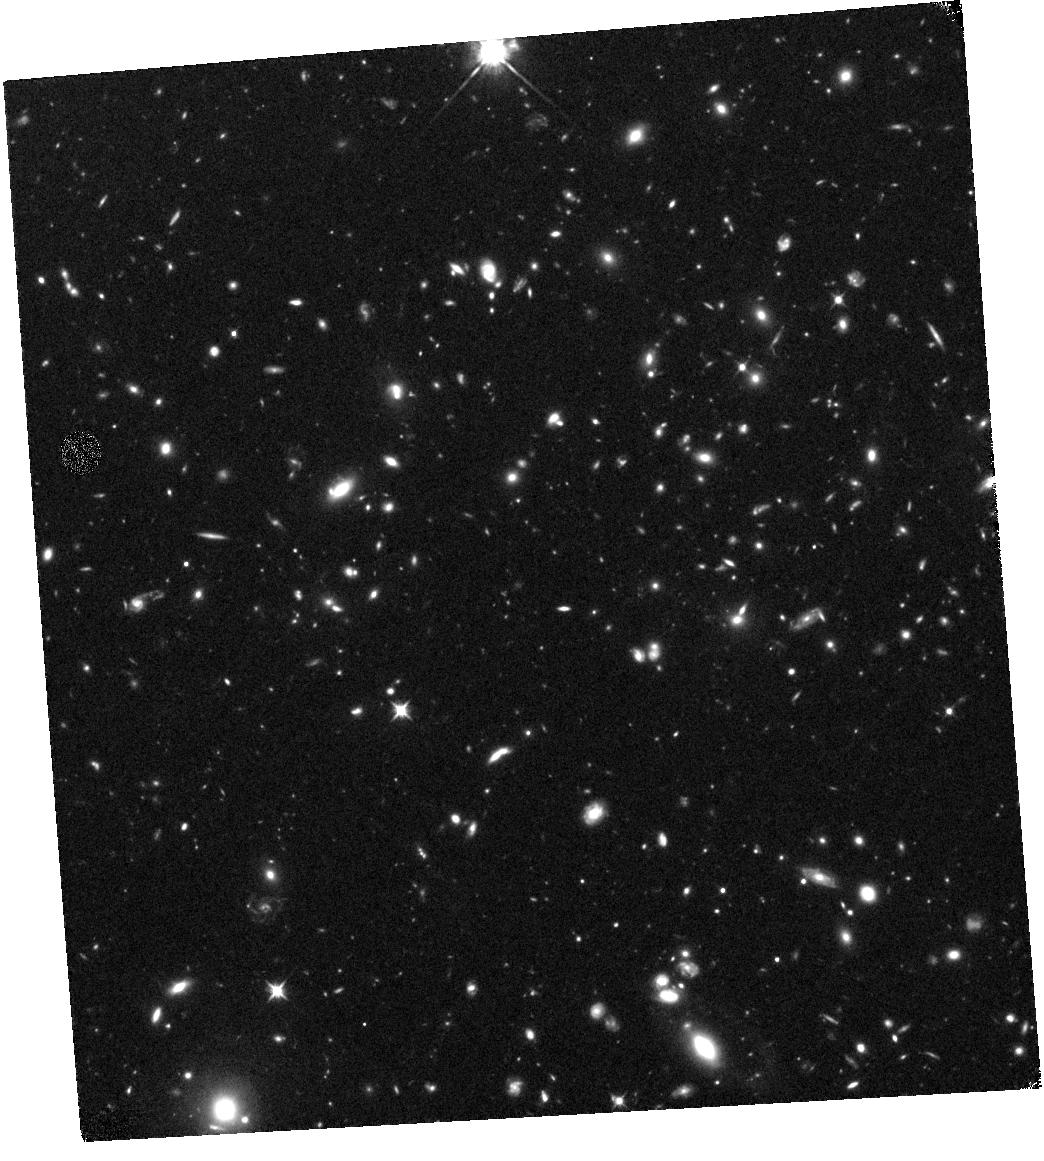
Target: RCS234526-3632.6. Instrument: WFC3/IR. Filter: F105W. Exposure: 1.1 h. Observation ID: hst_13687_01_wfc3_ir_f105w_icmj01

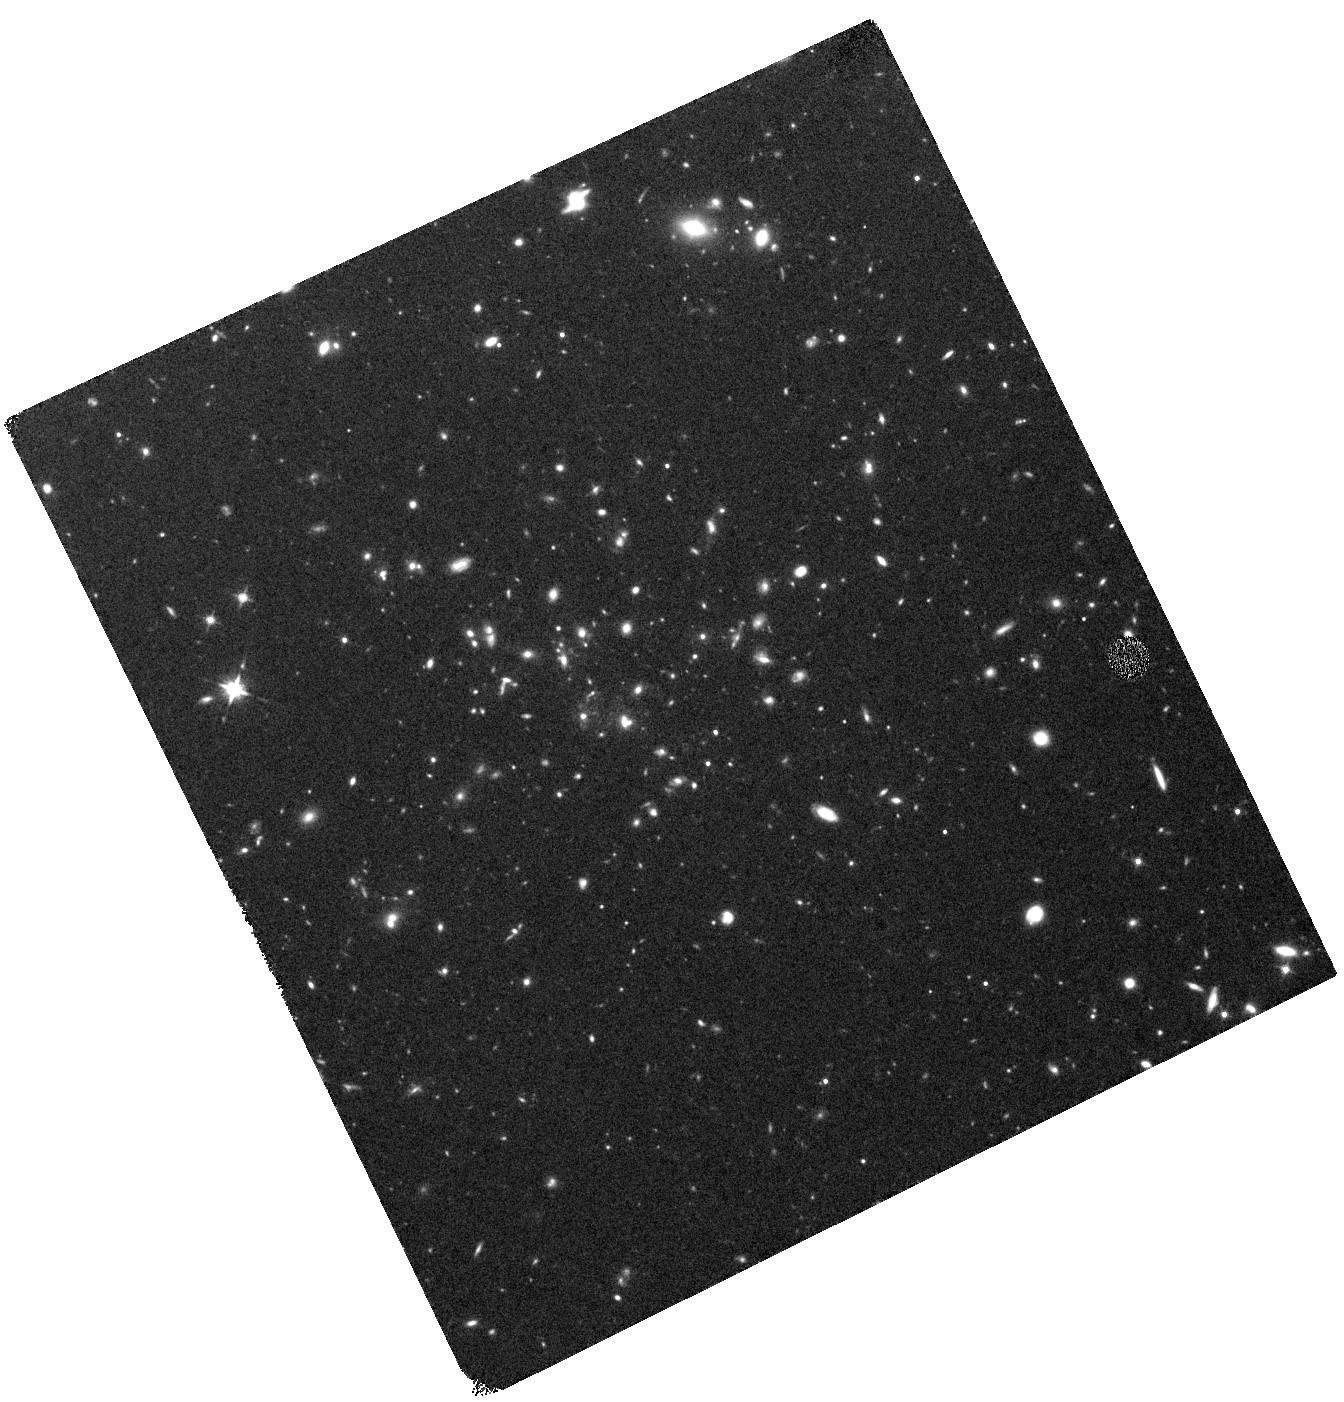
Target: XMMXCSJ2215.9-1738. Instrument: WFC3/IR. Filter: F125W. Exposure: 44 min. Observation ID: hst_13687_02_wfc3_ir_f125w_icmj02

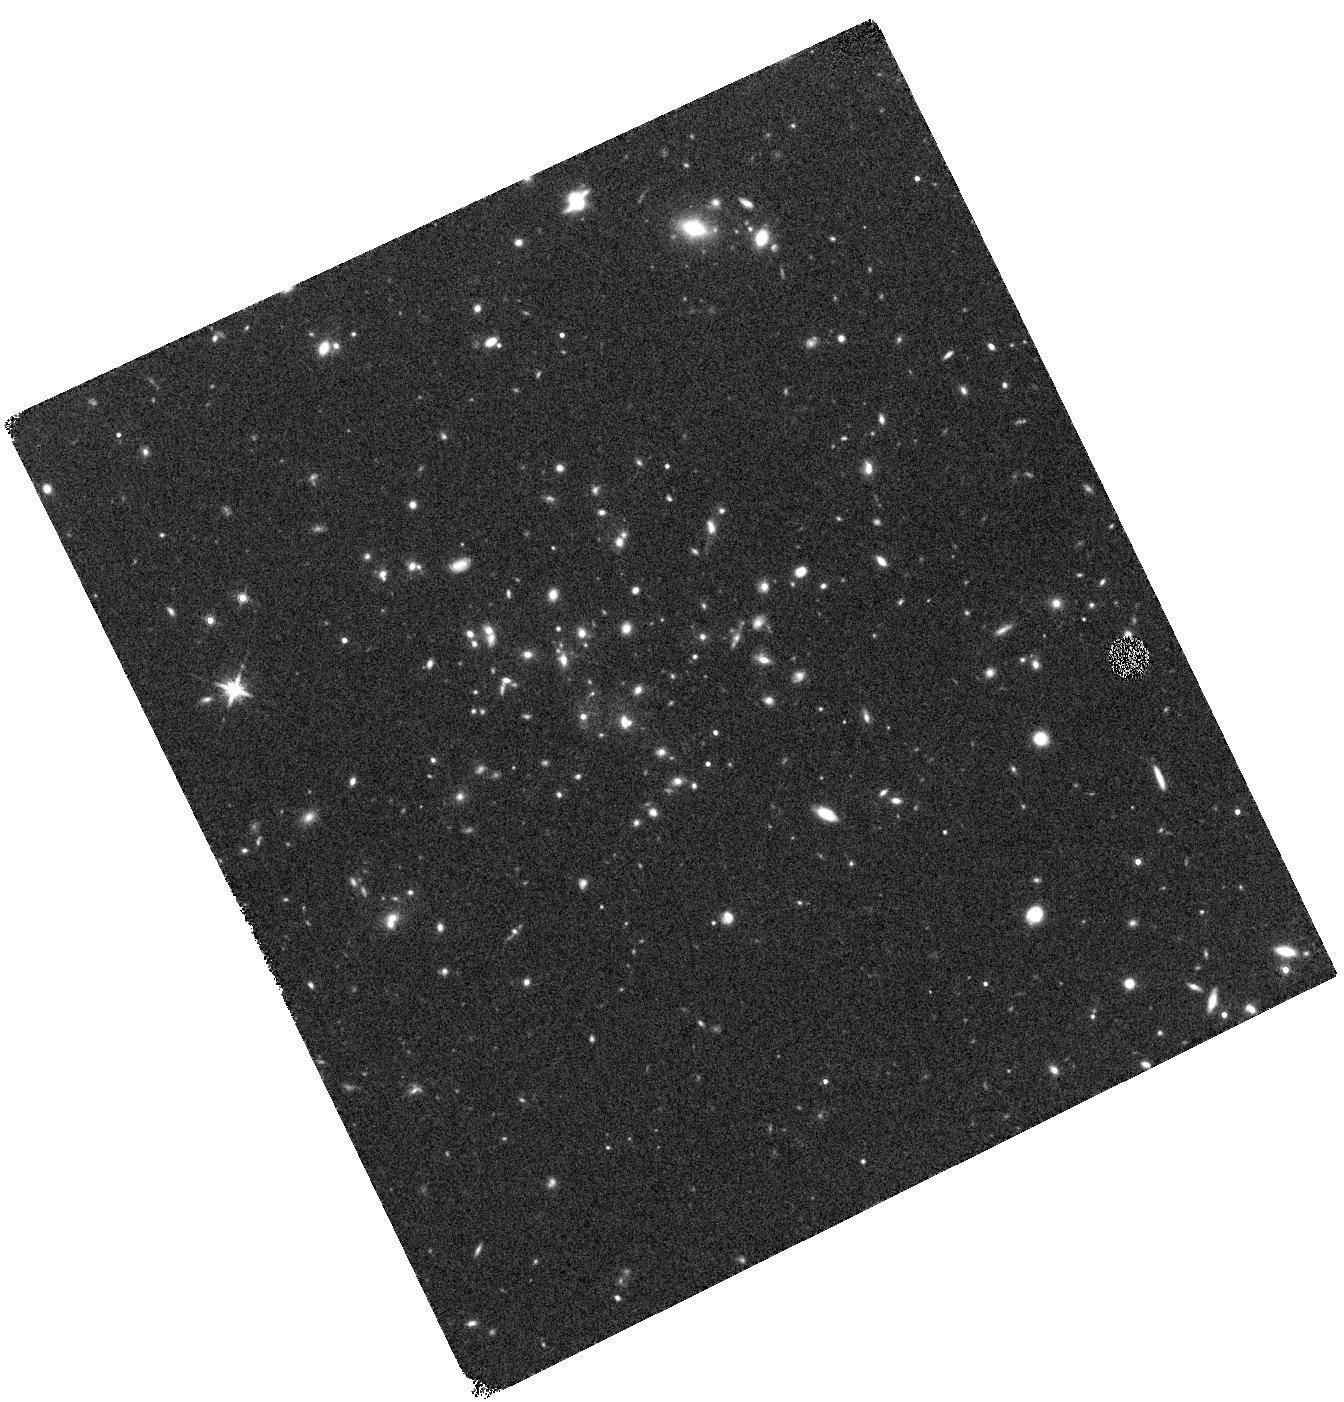
Target: XMMXCSJ2215.9-1738. Instrument: WFC3/IR. Filter: F160W. Exposure: 22 min. Observation ID: hst_13687_02_wfc3_ir_f160w_icmj02

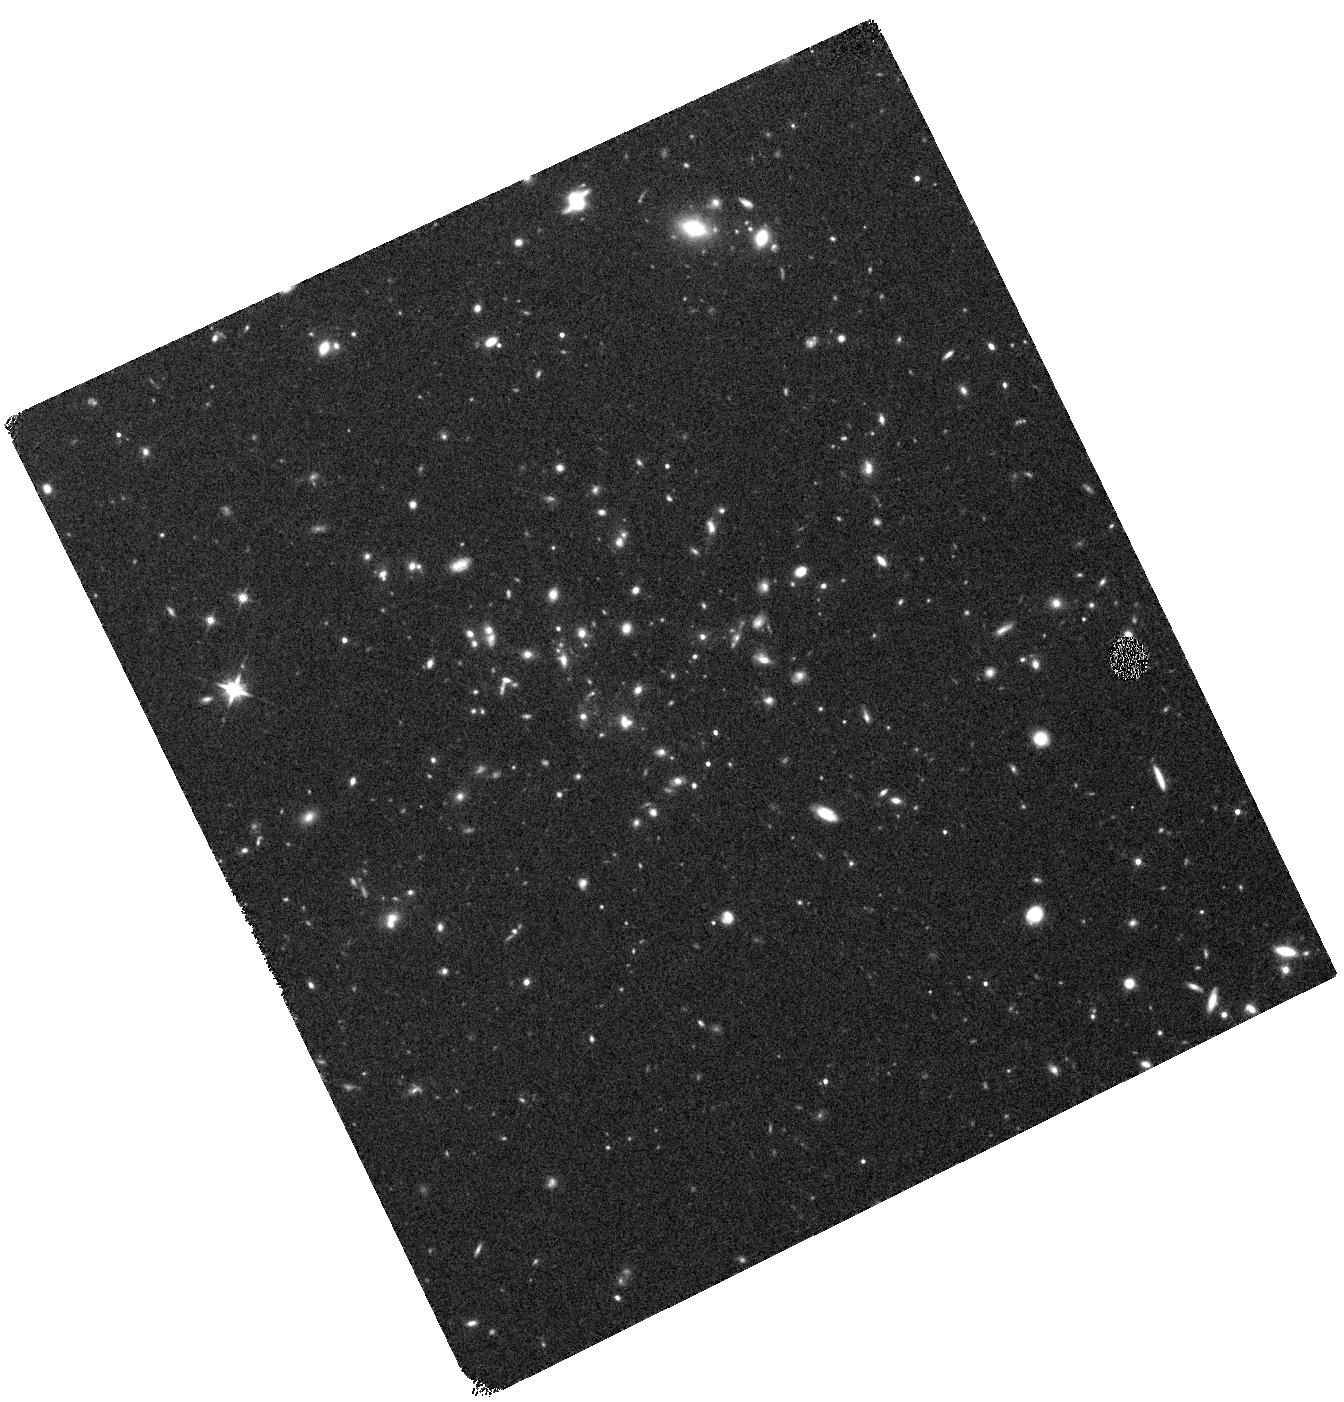
Target: XMMXCSJ2215.9-1738. Instrument: WFC3/IR. Filter: F140W. Exposure: 20 min. Observation ID: hst_13687_02_wfc3_ir_f140w_icmj02

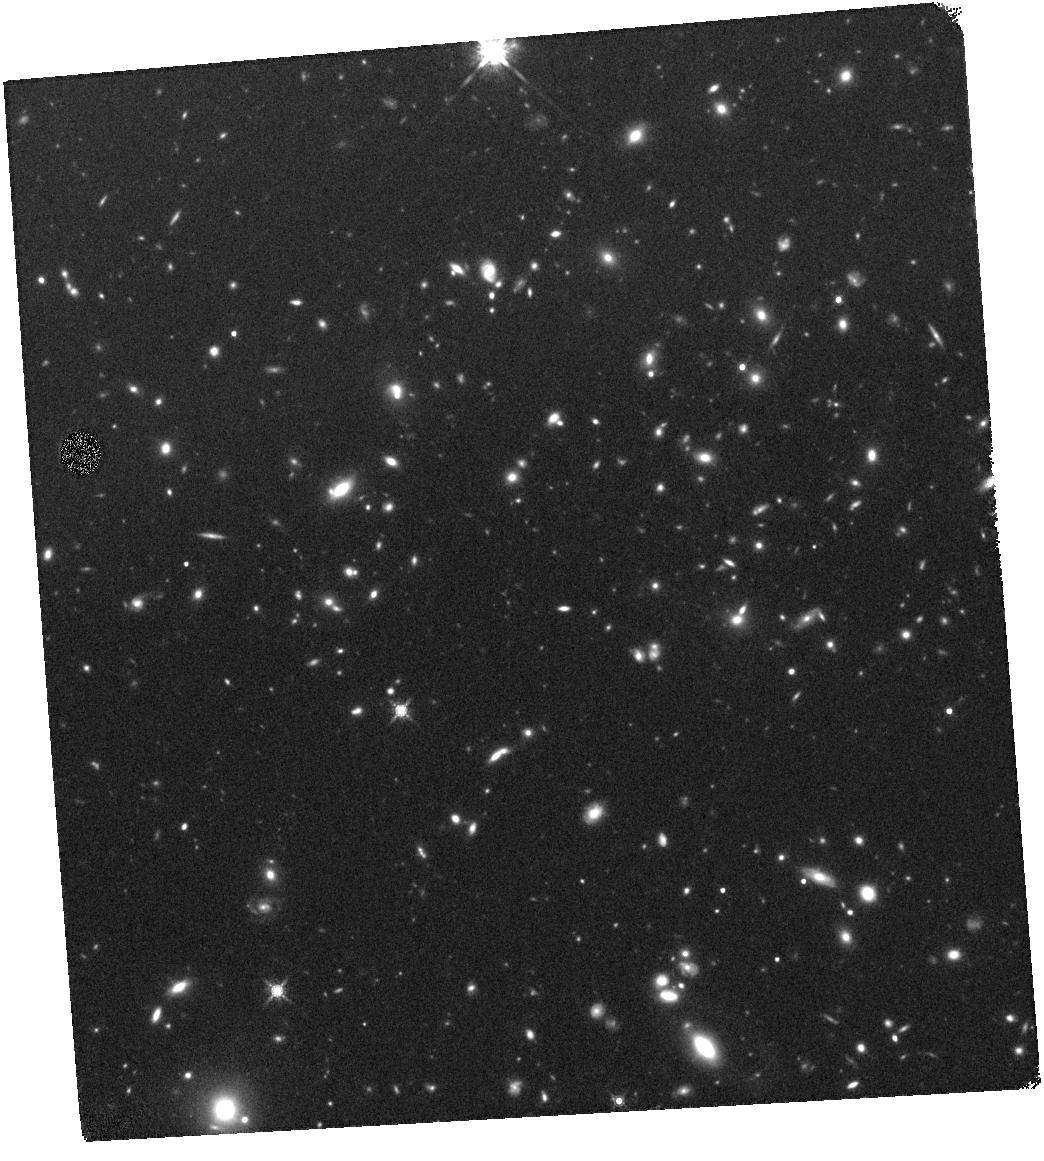
Target: RCS234526-3632.6. Instrument: WFC3/IR. Filter: F160W. Exposure: 23 min. Observation ID: hst_13687_01_wfc3_ir_f160w_icmj01

Unveiling the mass-to-light distribution of high-redshift clusters (PI: Beifiori, Alessandra)

We propose to investigate the formation of massive cluster galaxies in the redshift range (1 < z < 2). This is a critical epoch when galaxies in clusters are transitioning from actively star-forming to quiescent systems. We plan to perform deep near-infrared observations of two of the most distant galaxy clusters using HST WFC3, which will provide us with the highest resolution imaging possible of their stellar populations. These data will allow us to derive reliable, high resolution stellar mass maps and extract structural parameters such as size and morphology. By combining these measurements with our exceptionally deep VLT/KMOS data in the same cluster fields we can construct the fundamental plane of the most massive galaxies in the universe immediately after their initial assembly.